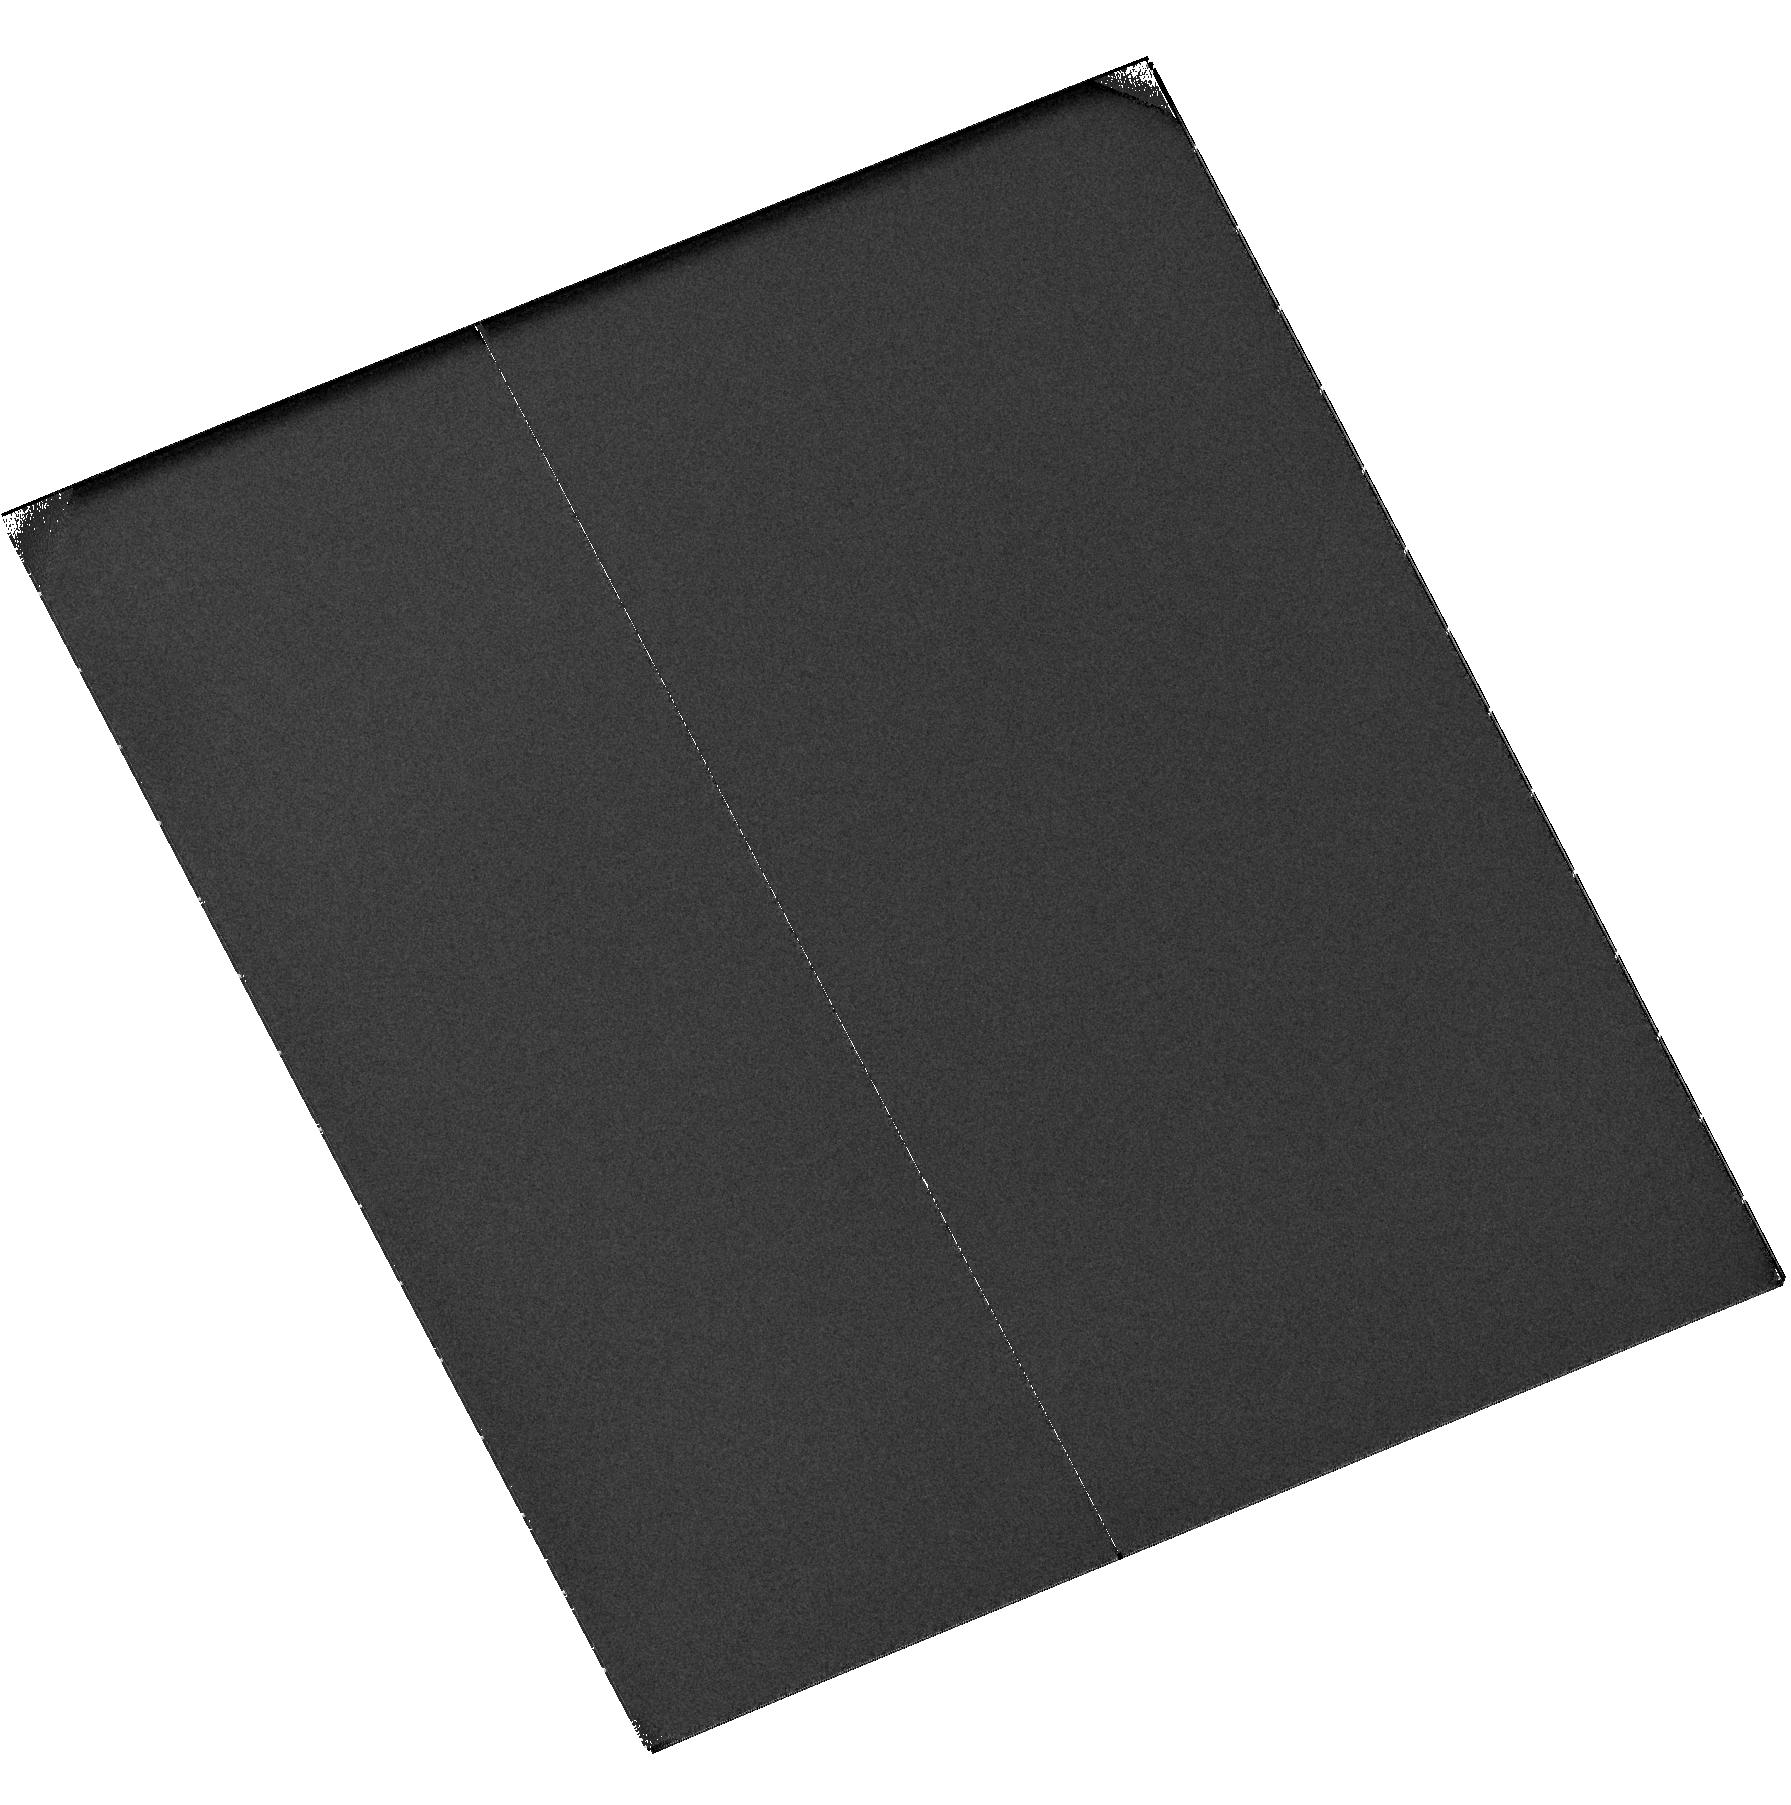
Target: QUIES-DISK6
Instrument: ACS/SBC
Filter: F115LP
Exposure: 43 min
Observation ID: hst_11175_46_acs_sbc_f115lp_ja3e46

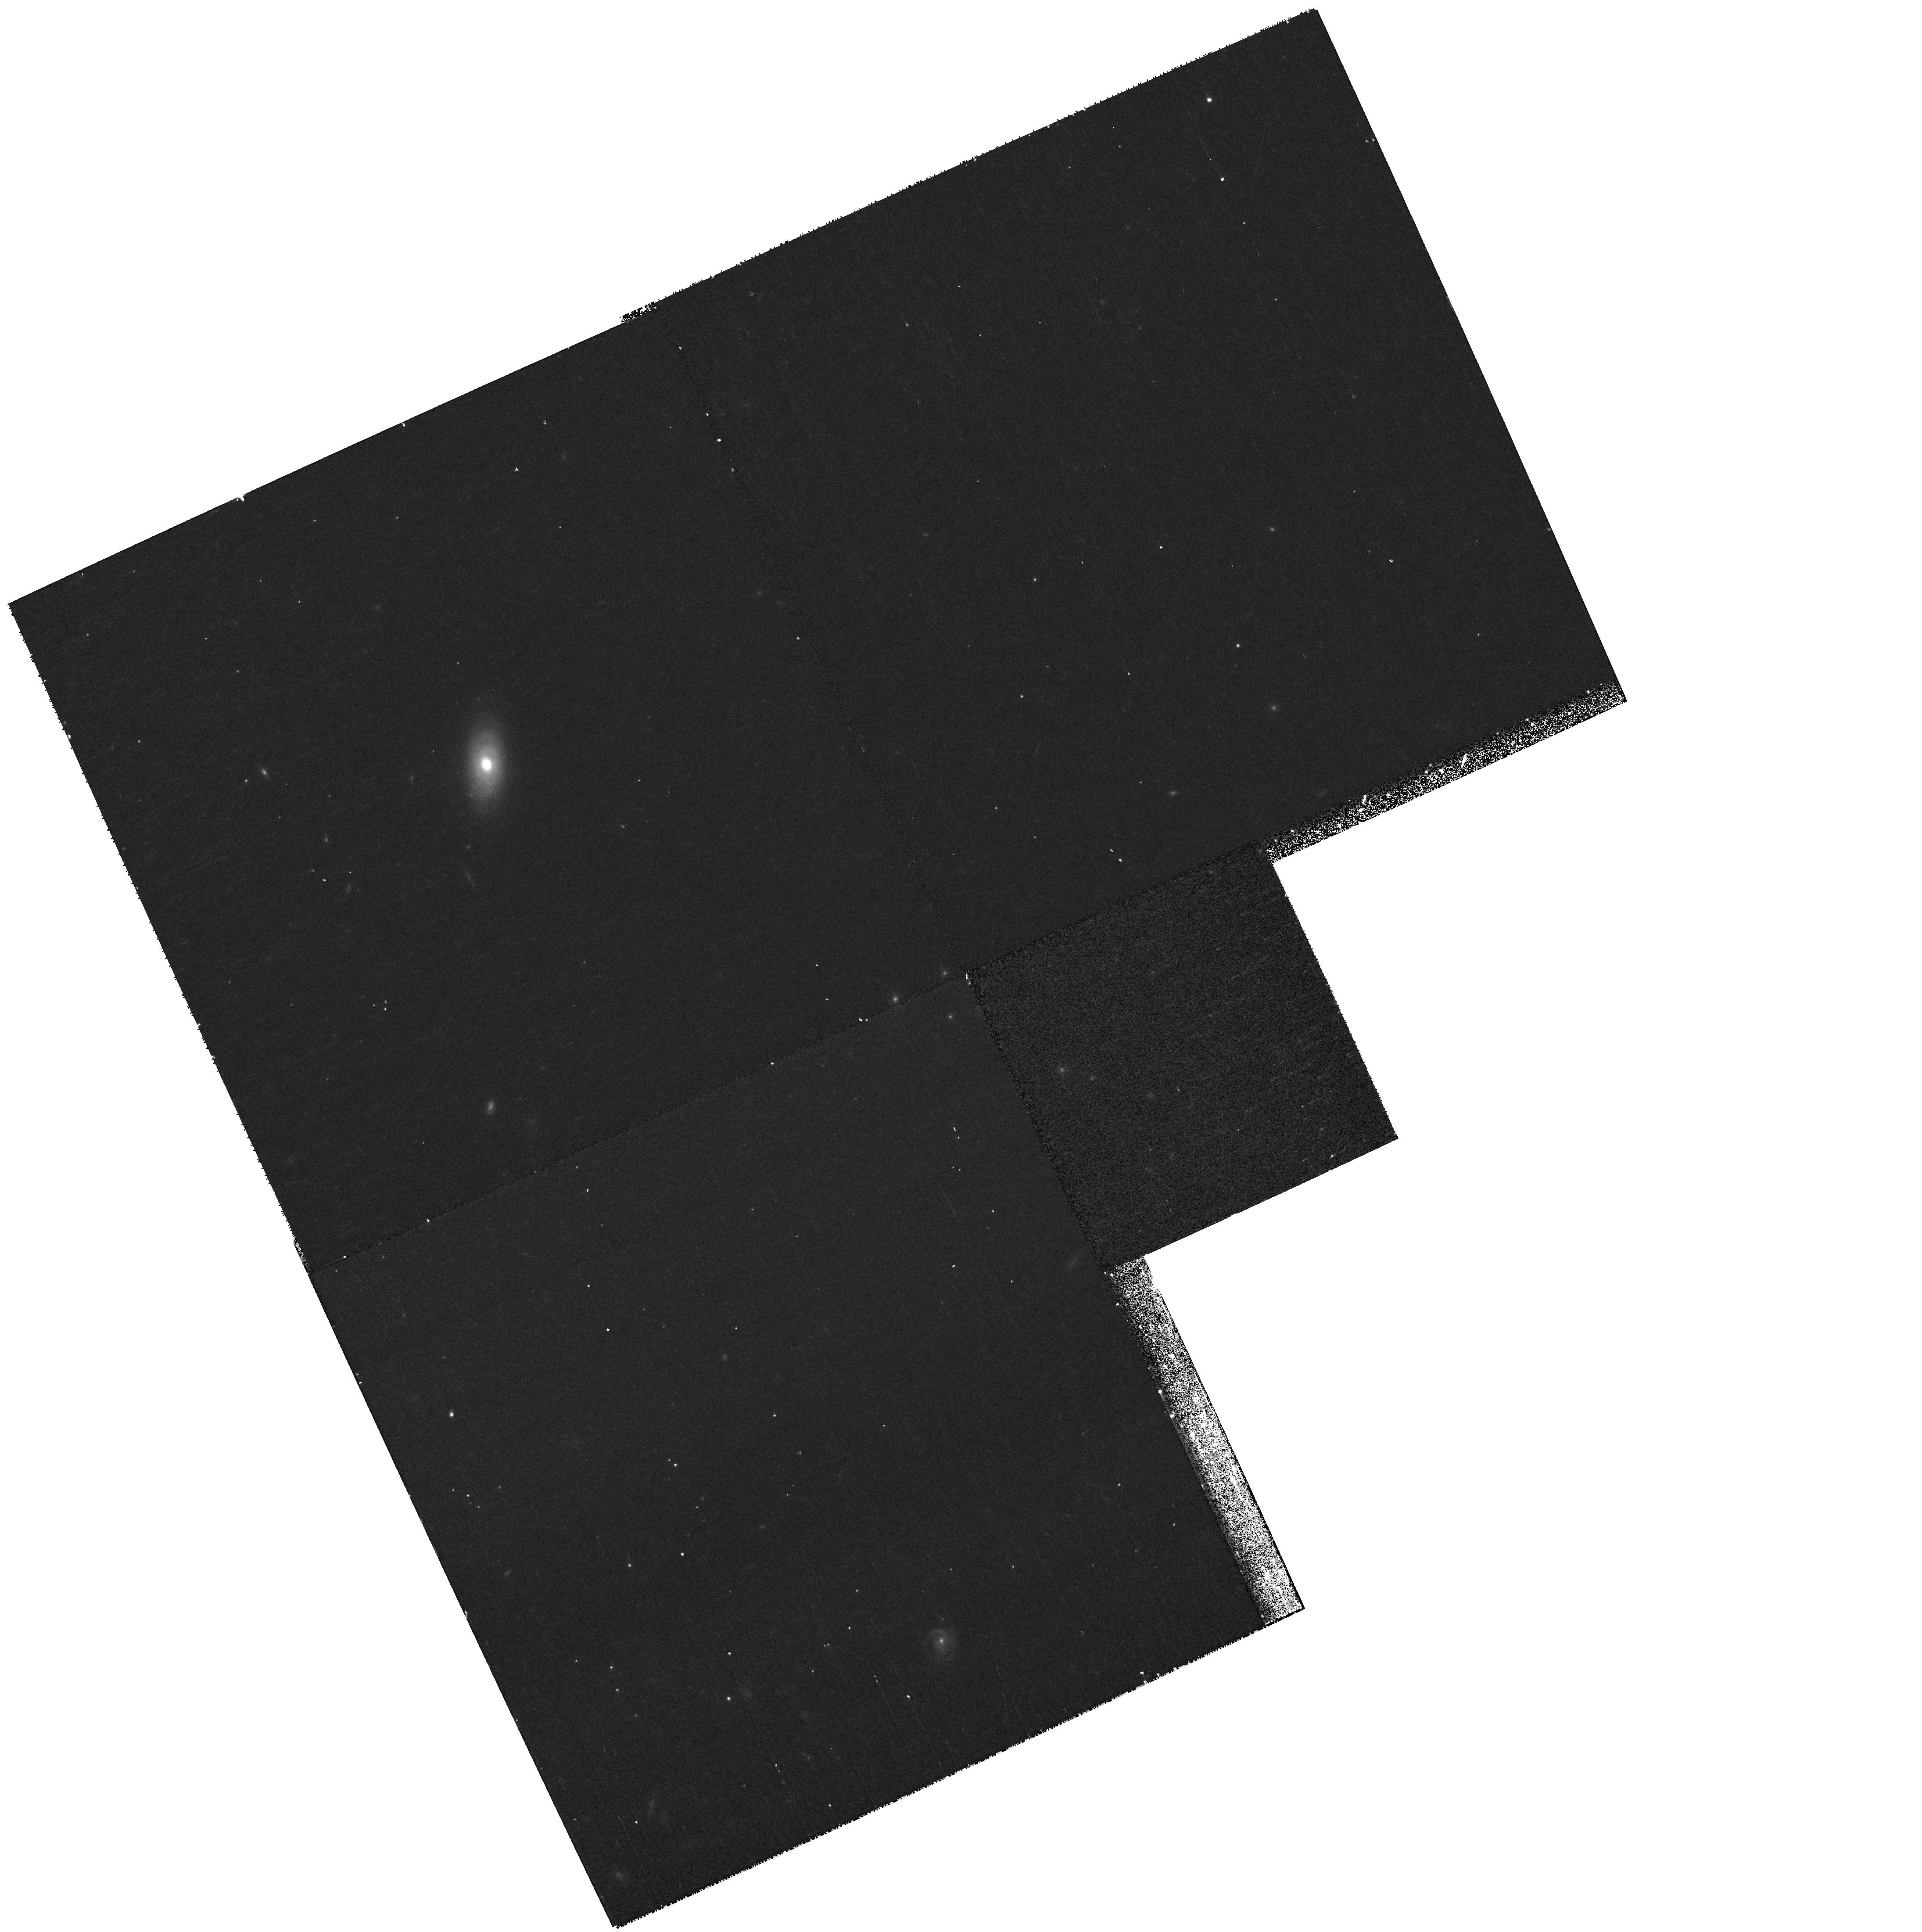
Target: LINER-DISK8
Instrument: WFPC2/PC
Filter: F814W
Exposure: 9 min
Observation ID: hst_11175_08_wfpc2_pc_f814w_ua3e08

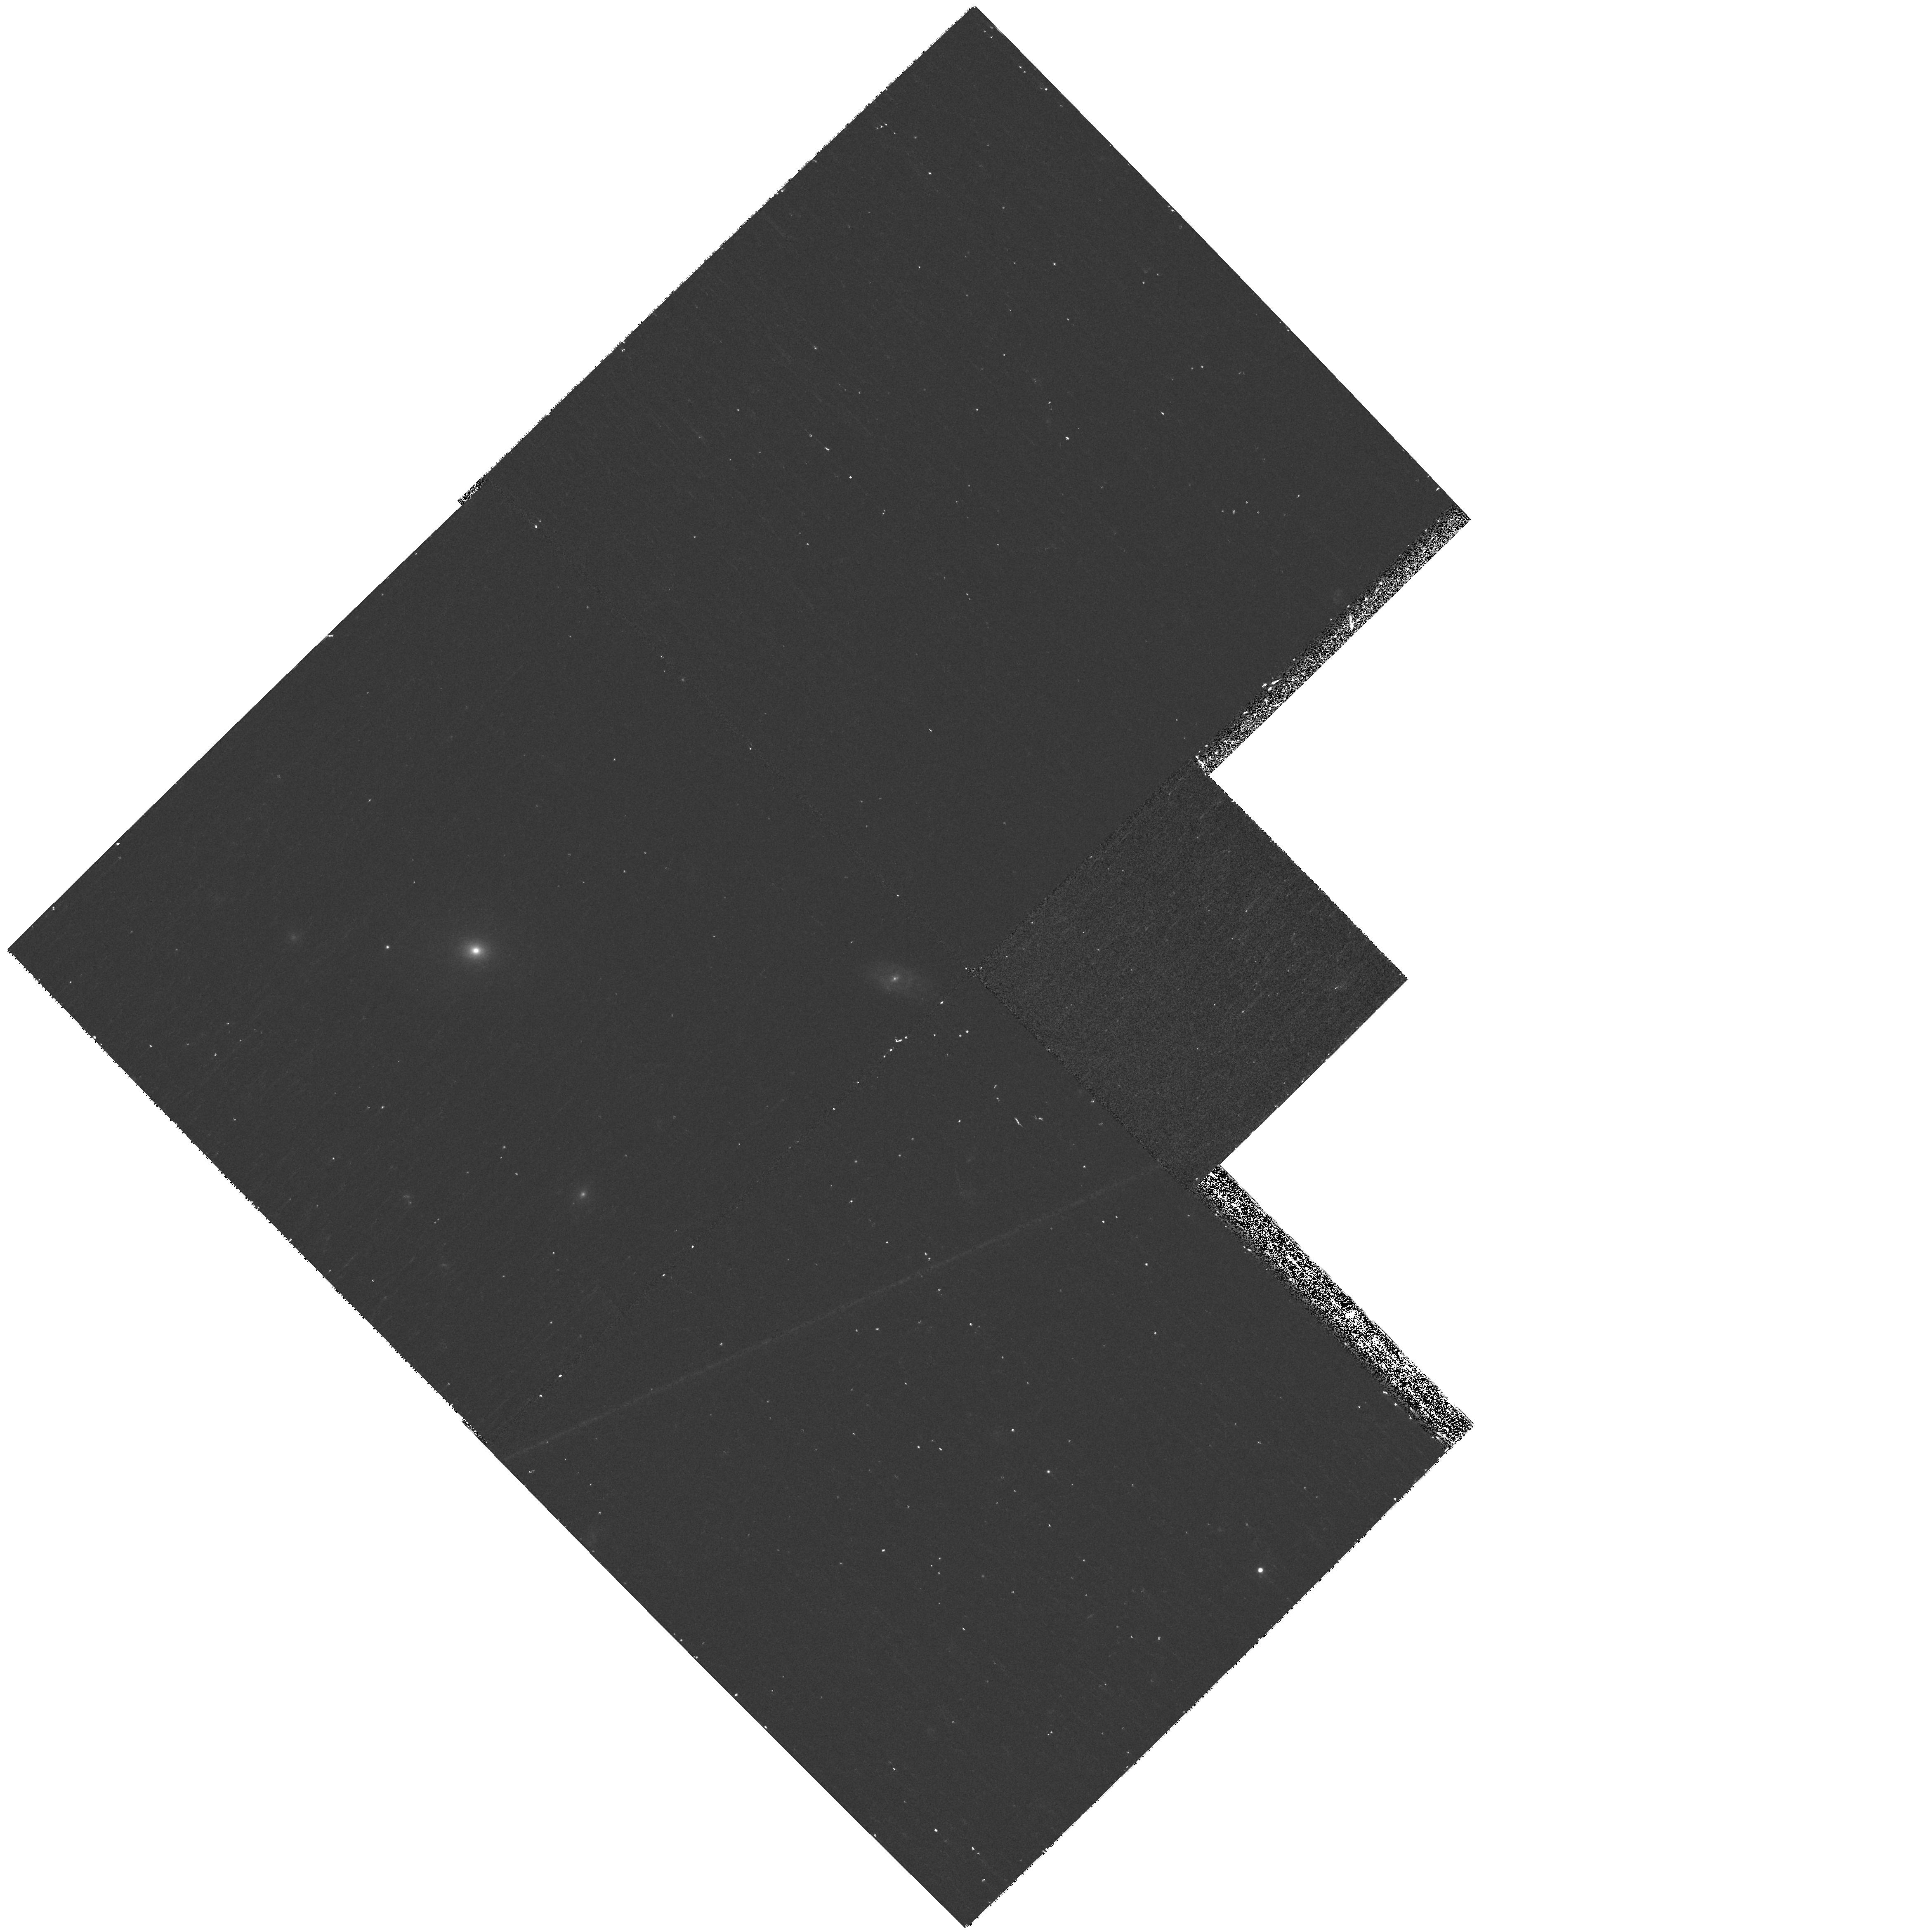
Target: LINER-SPH4
Instrument: WFPC2/PC
Filter: F450W
Exposure: 17 min
Observation ID: hst_11175_12_wfpc2_pc_f450w_ua3e12

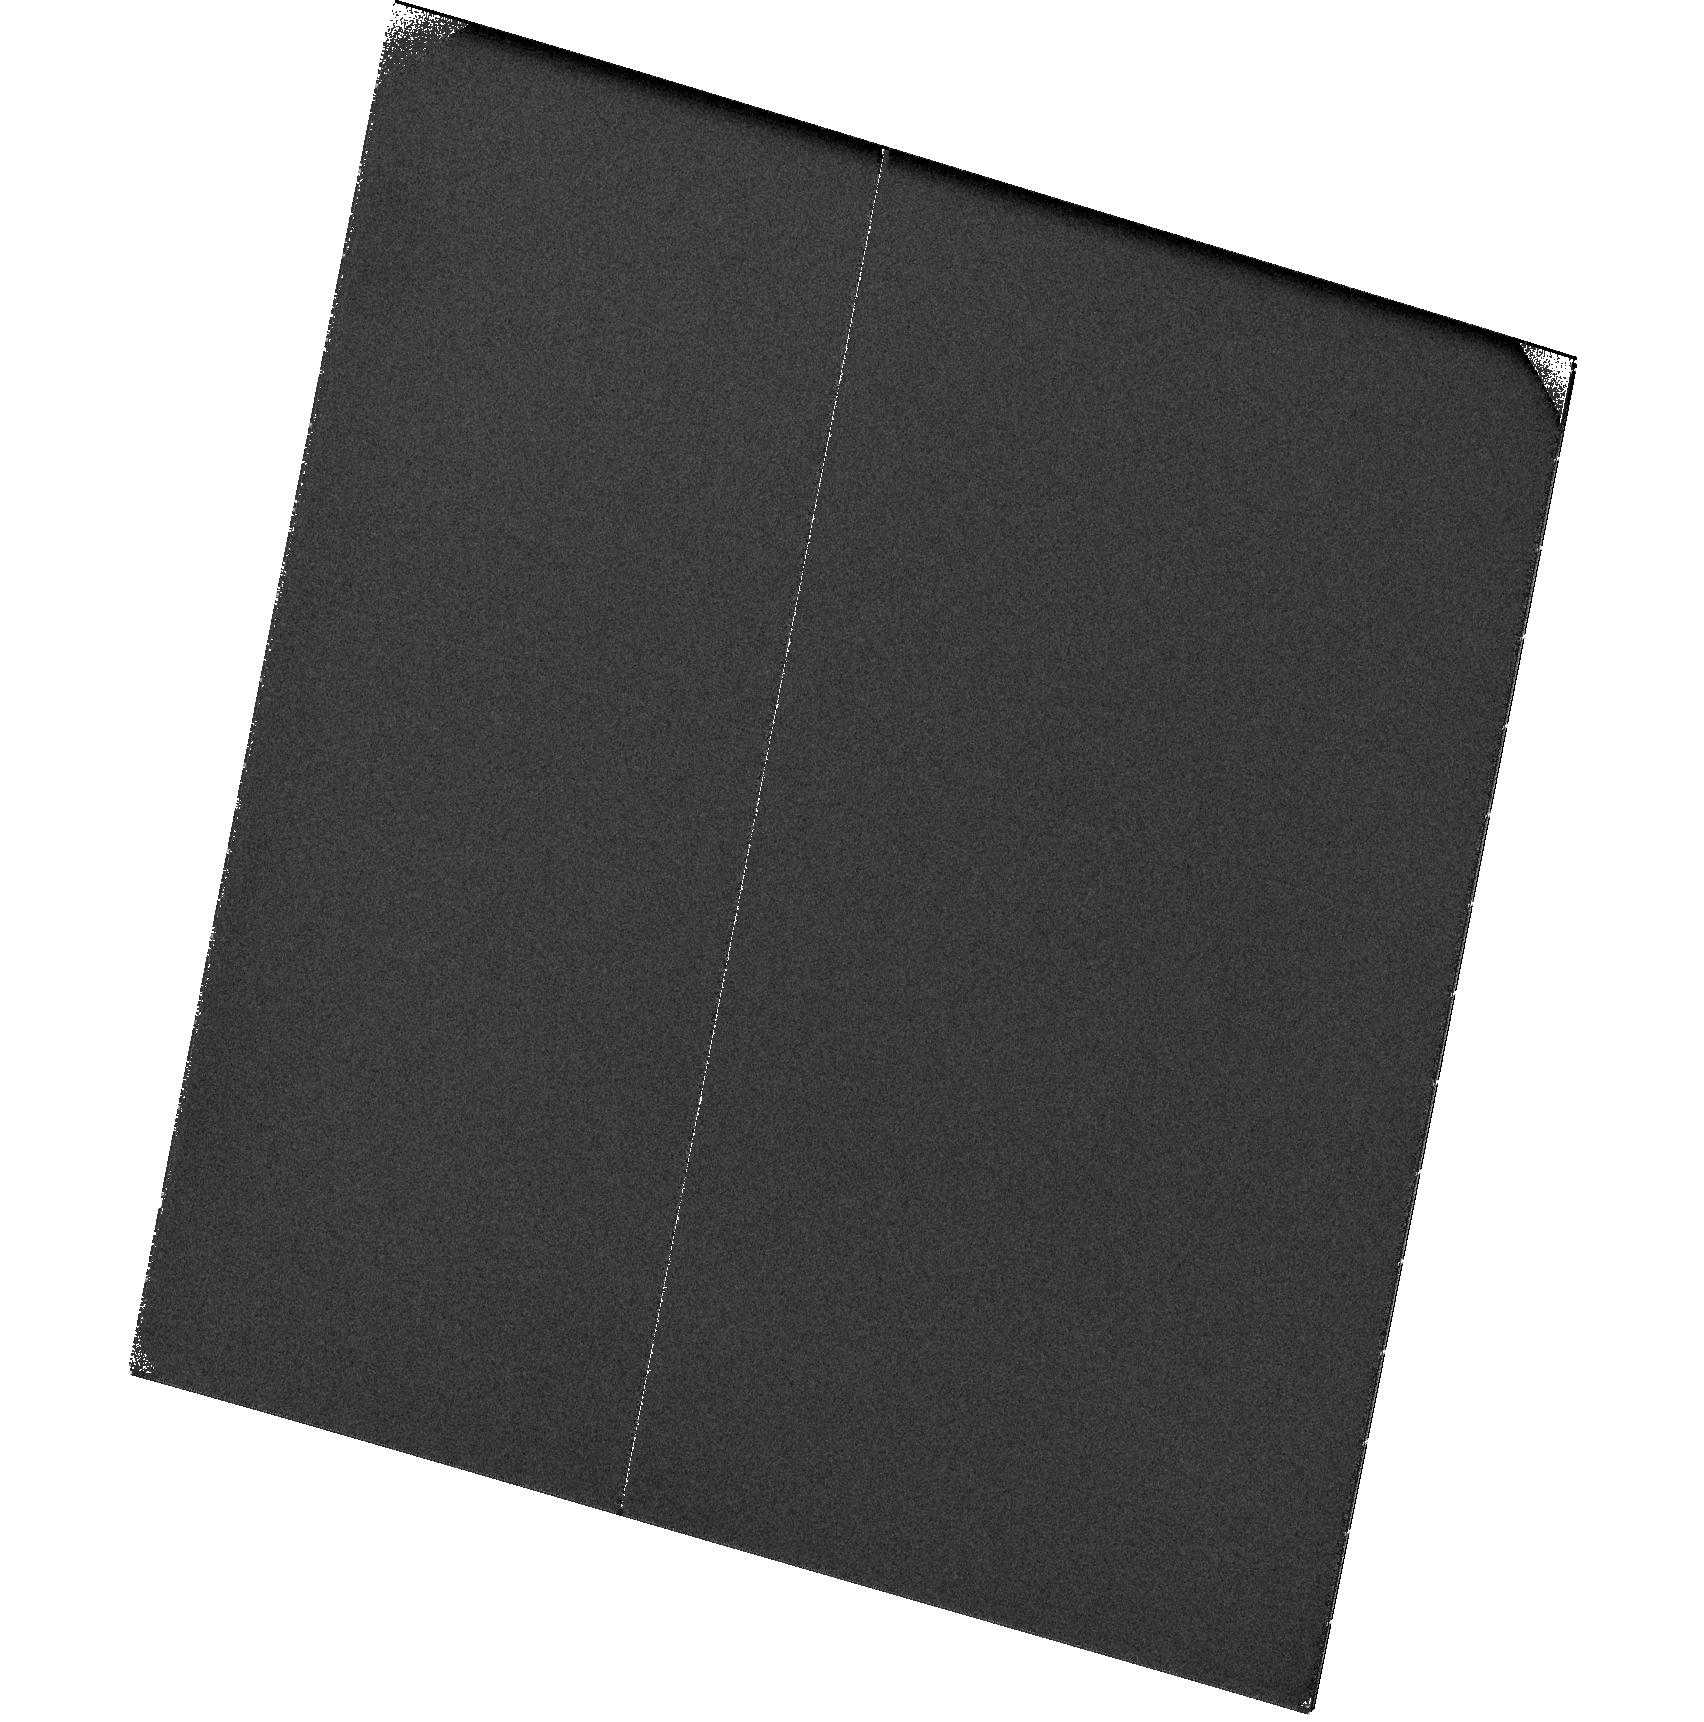
Target: QUIES-DISK2
Instrument: ACS/SBC
Filter: F115LP
Exposure: 42 min
Observation ID: hst_11175_42_acs_sbc_f115lp_ja3e42

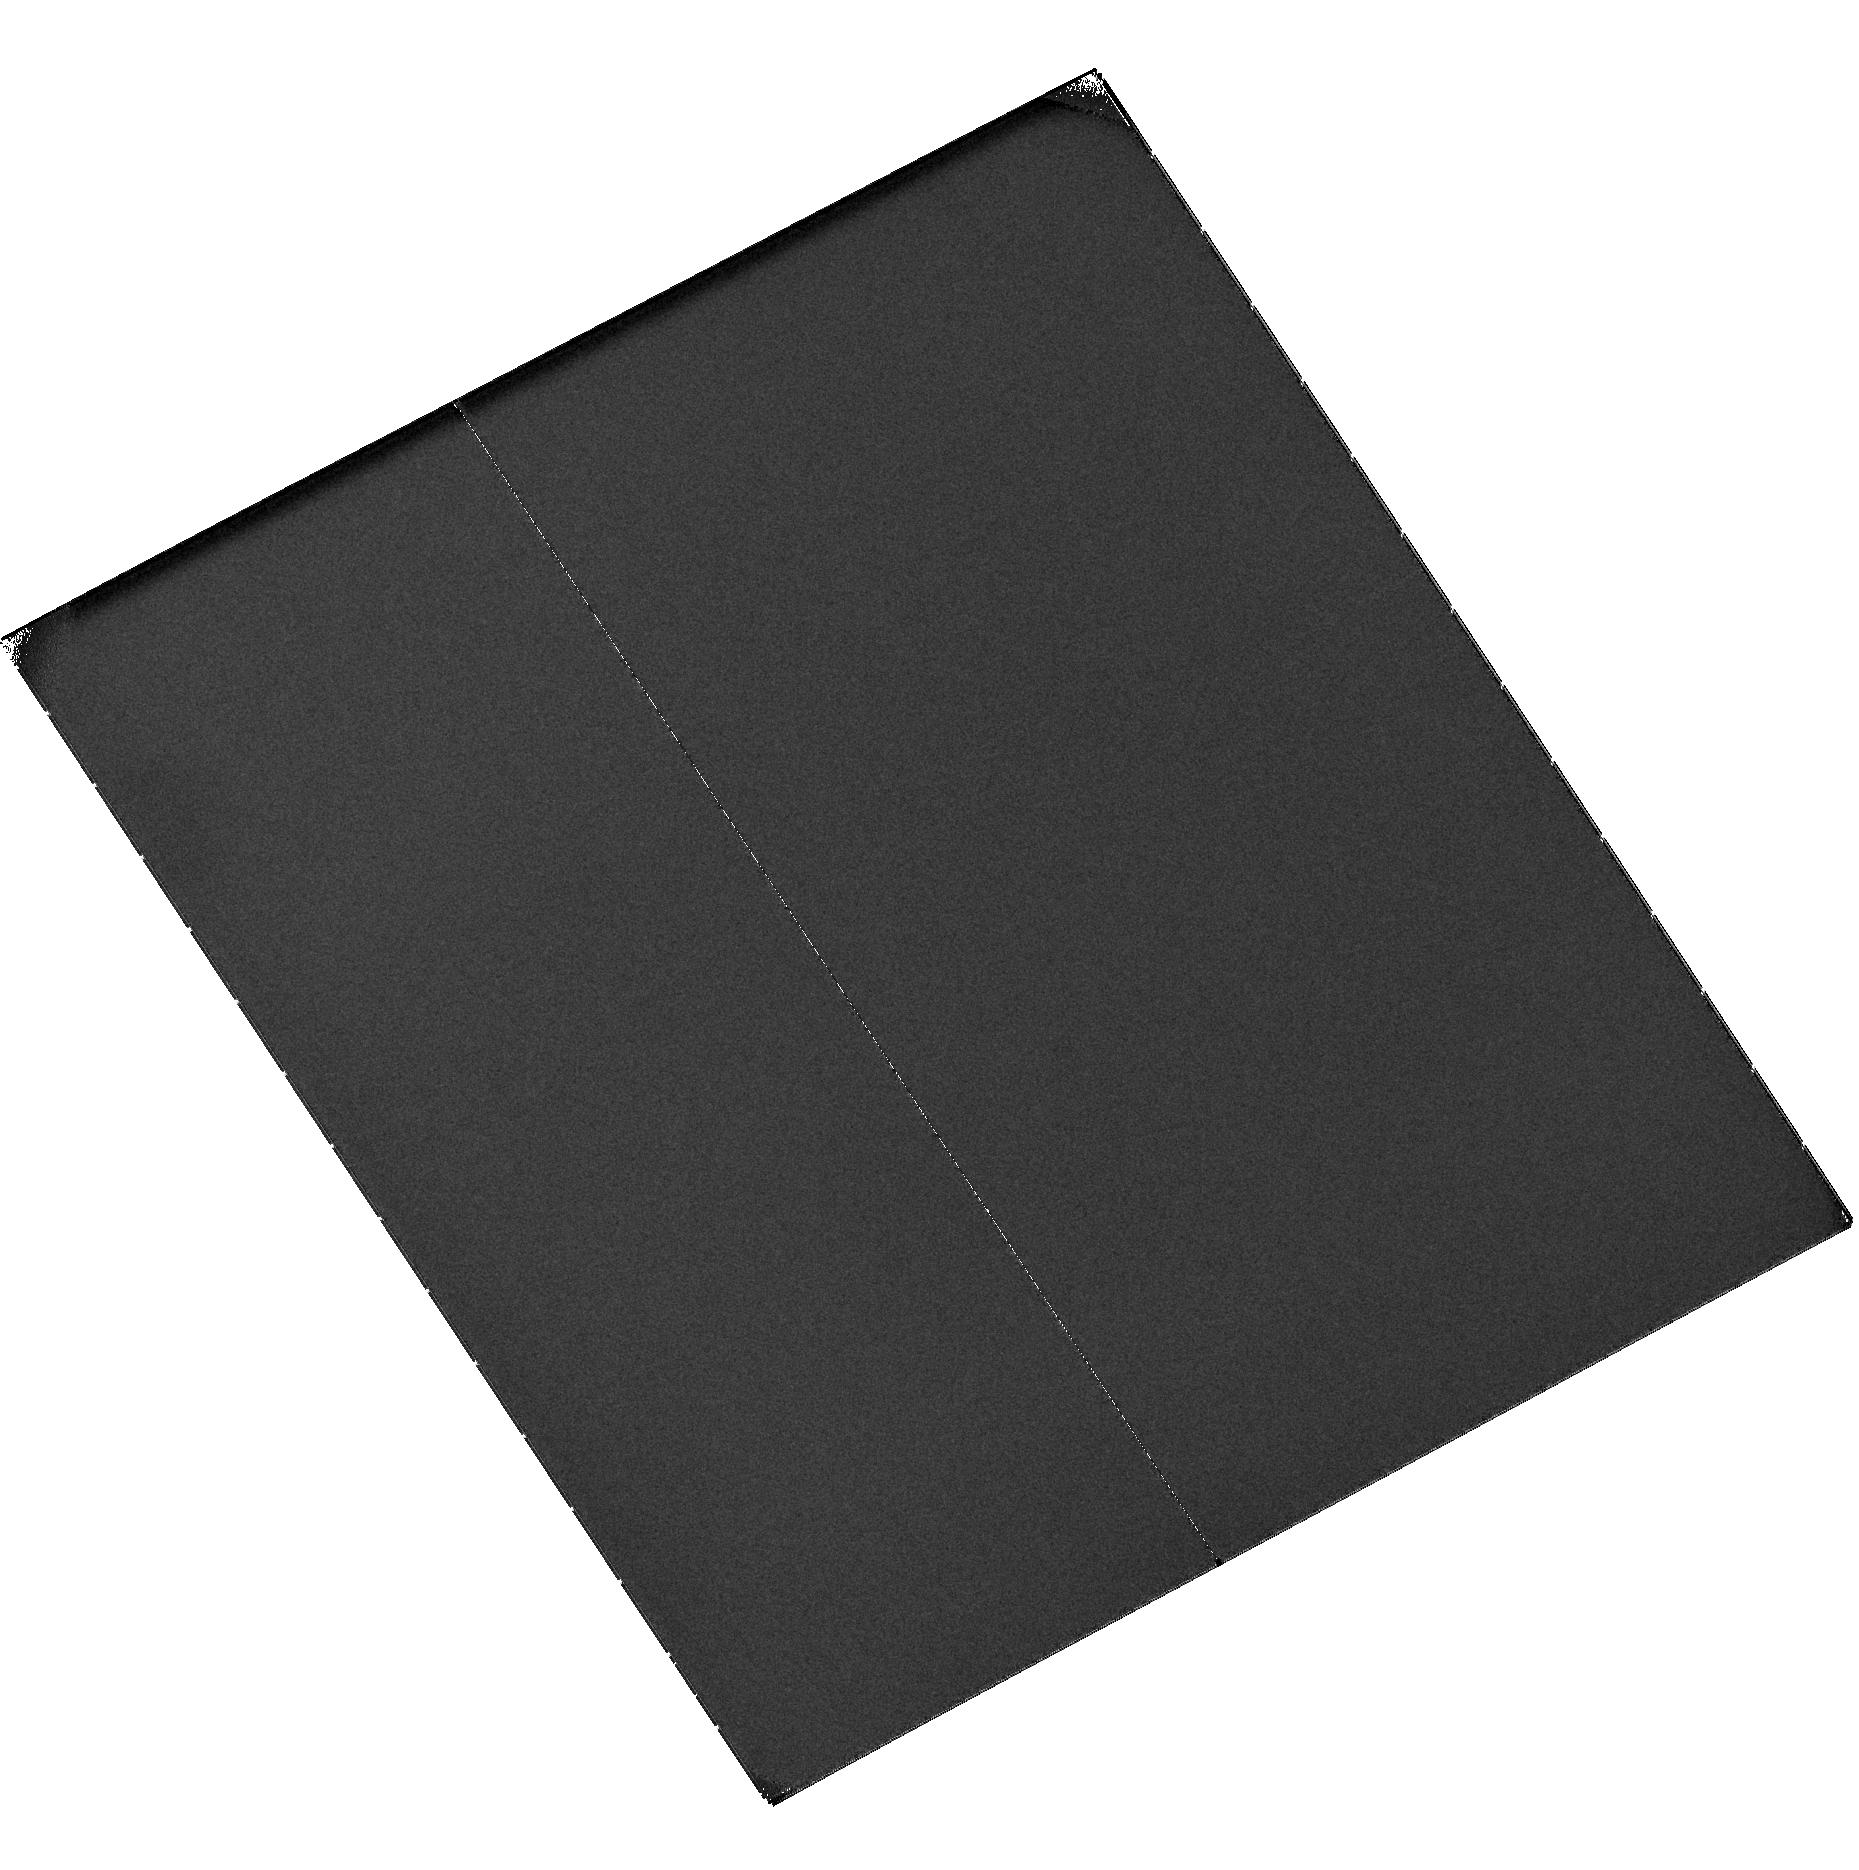
Target: QUIES-DISK3
Instrument: ACS/SBC
Filter: F115LP
Exposure: 43 min
Observation ID: hst_11175_43_acs_sbc_f115lp_ja3e43

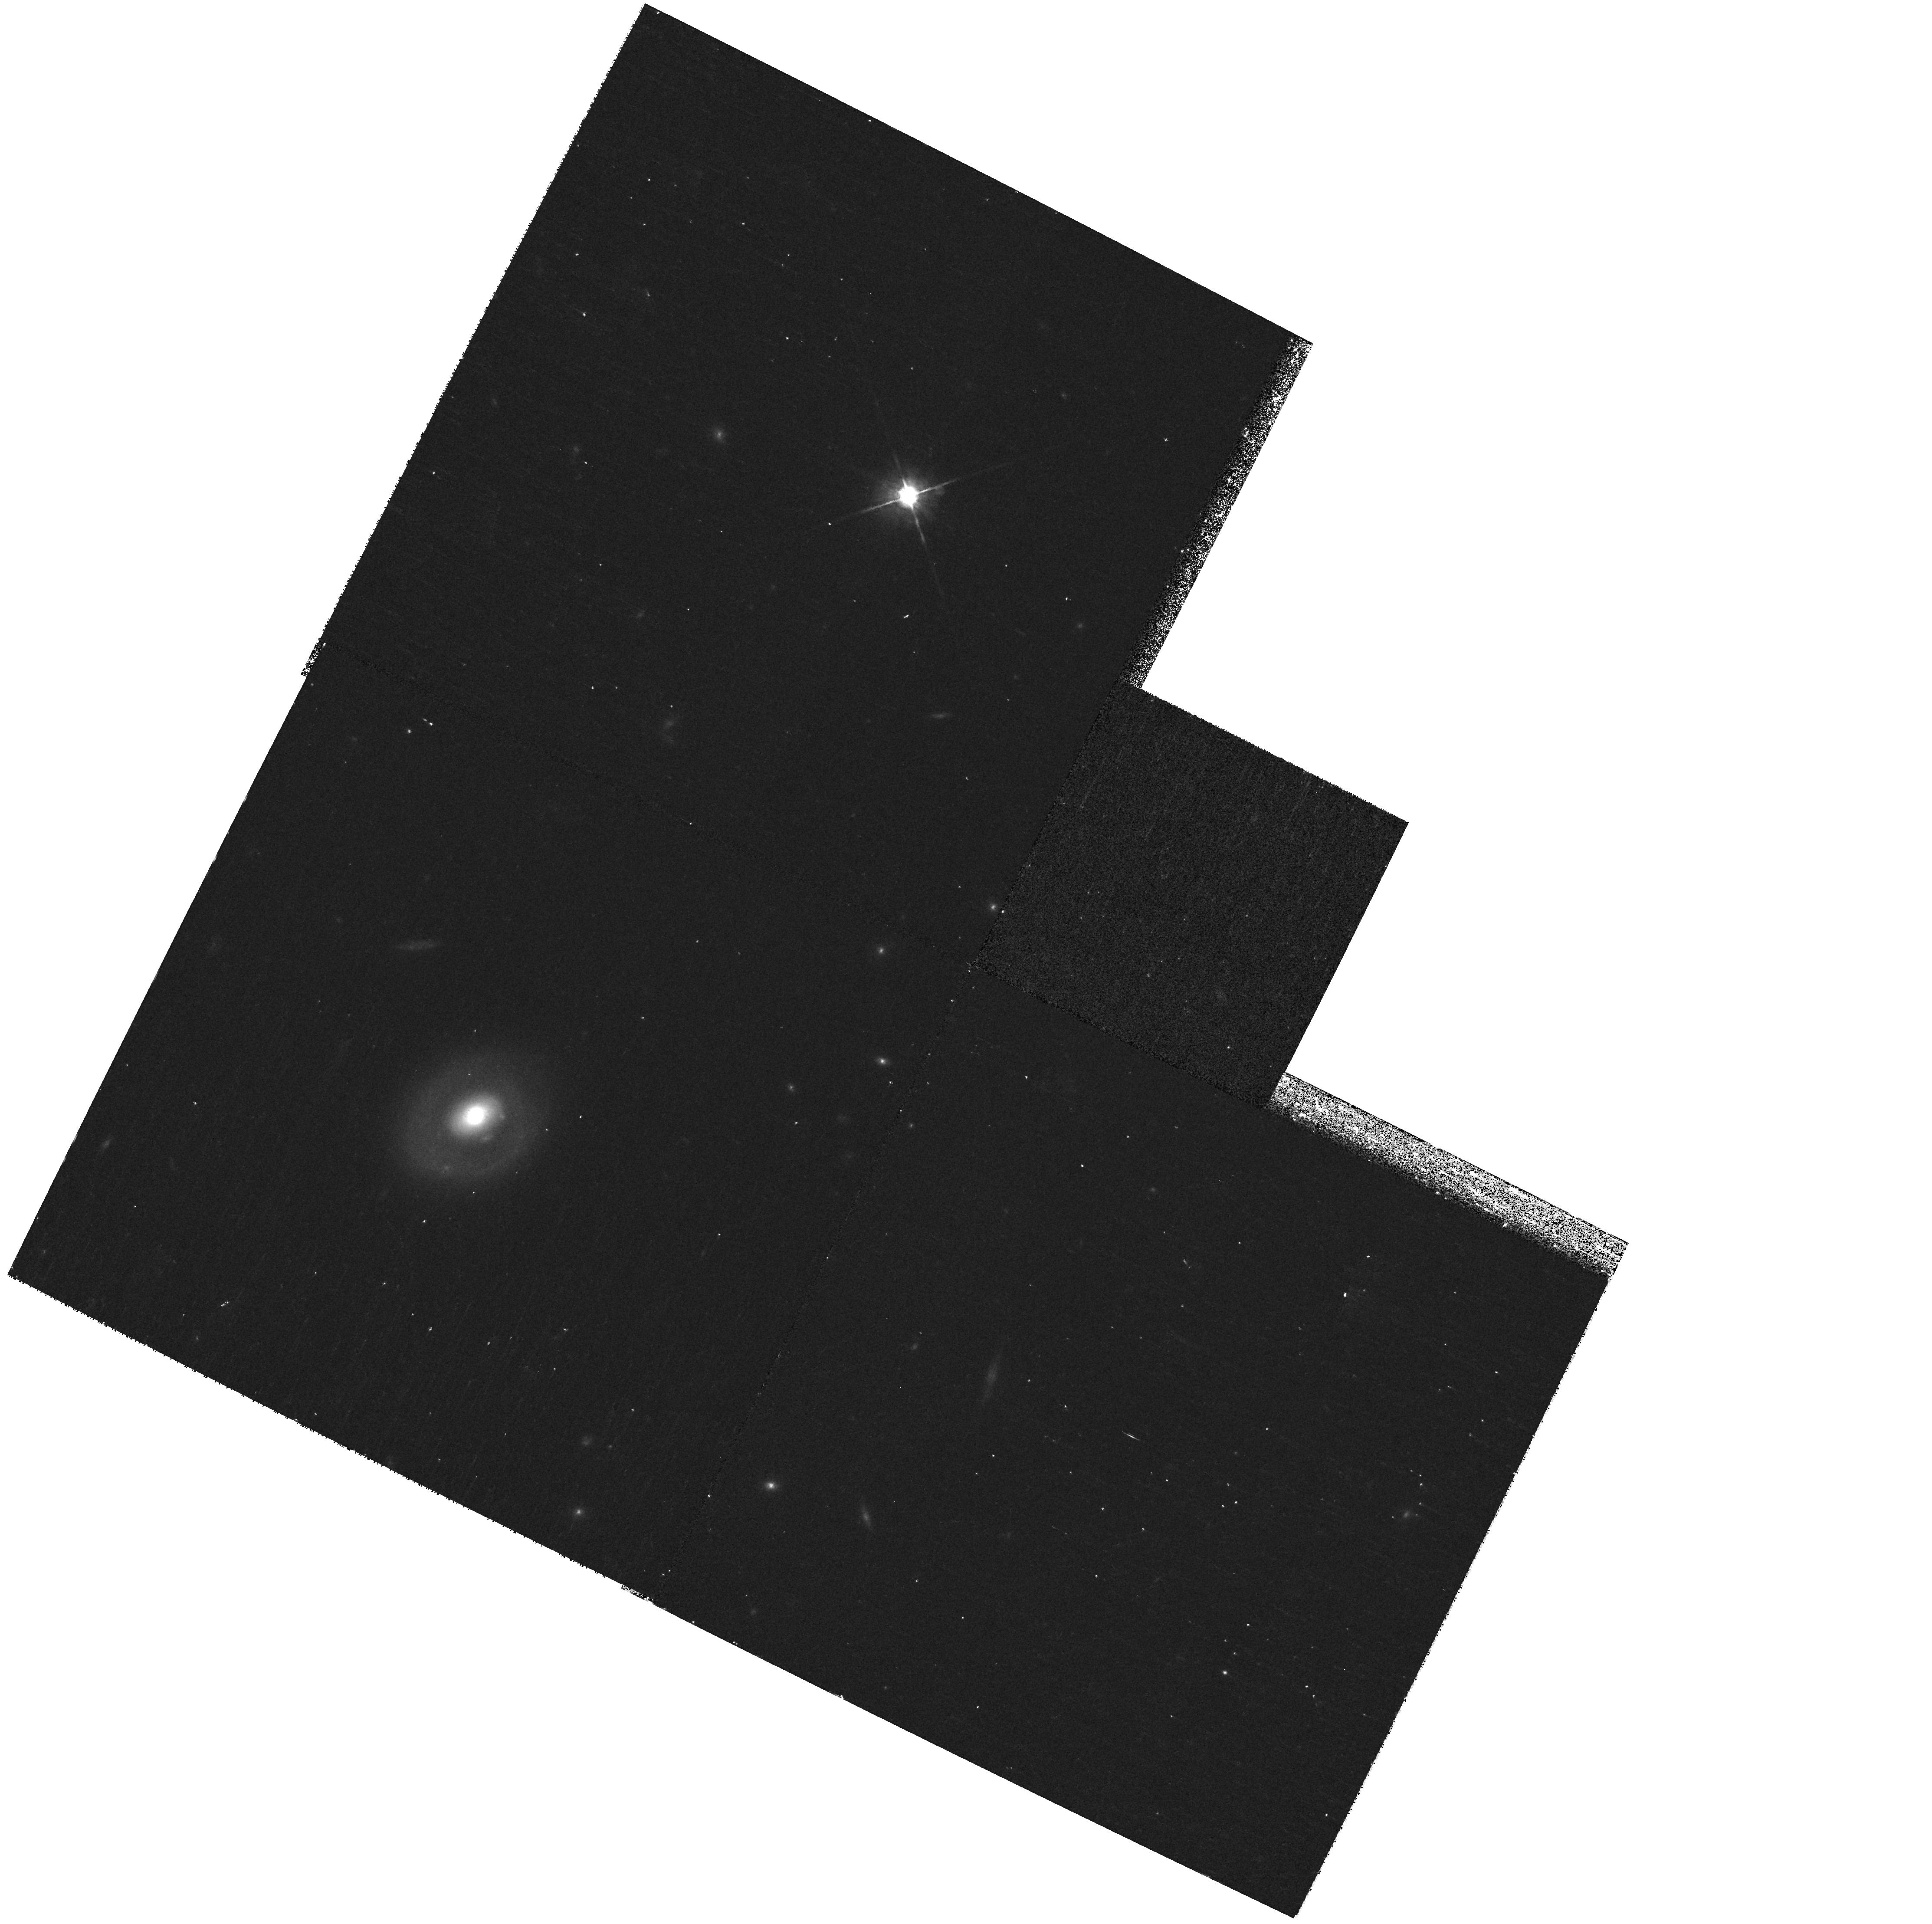
Target: LINER-DISK1
Instrument: WFPC2/PC
Filter: F814W
Exposure: 10 min
Observation ID: hst_11175_01_wfpc2_pc_f814w_ua3e01

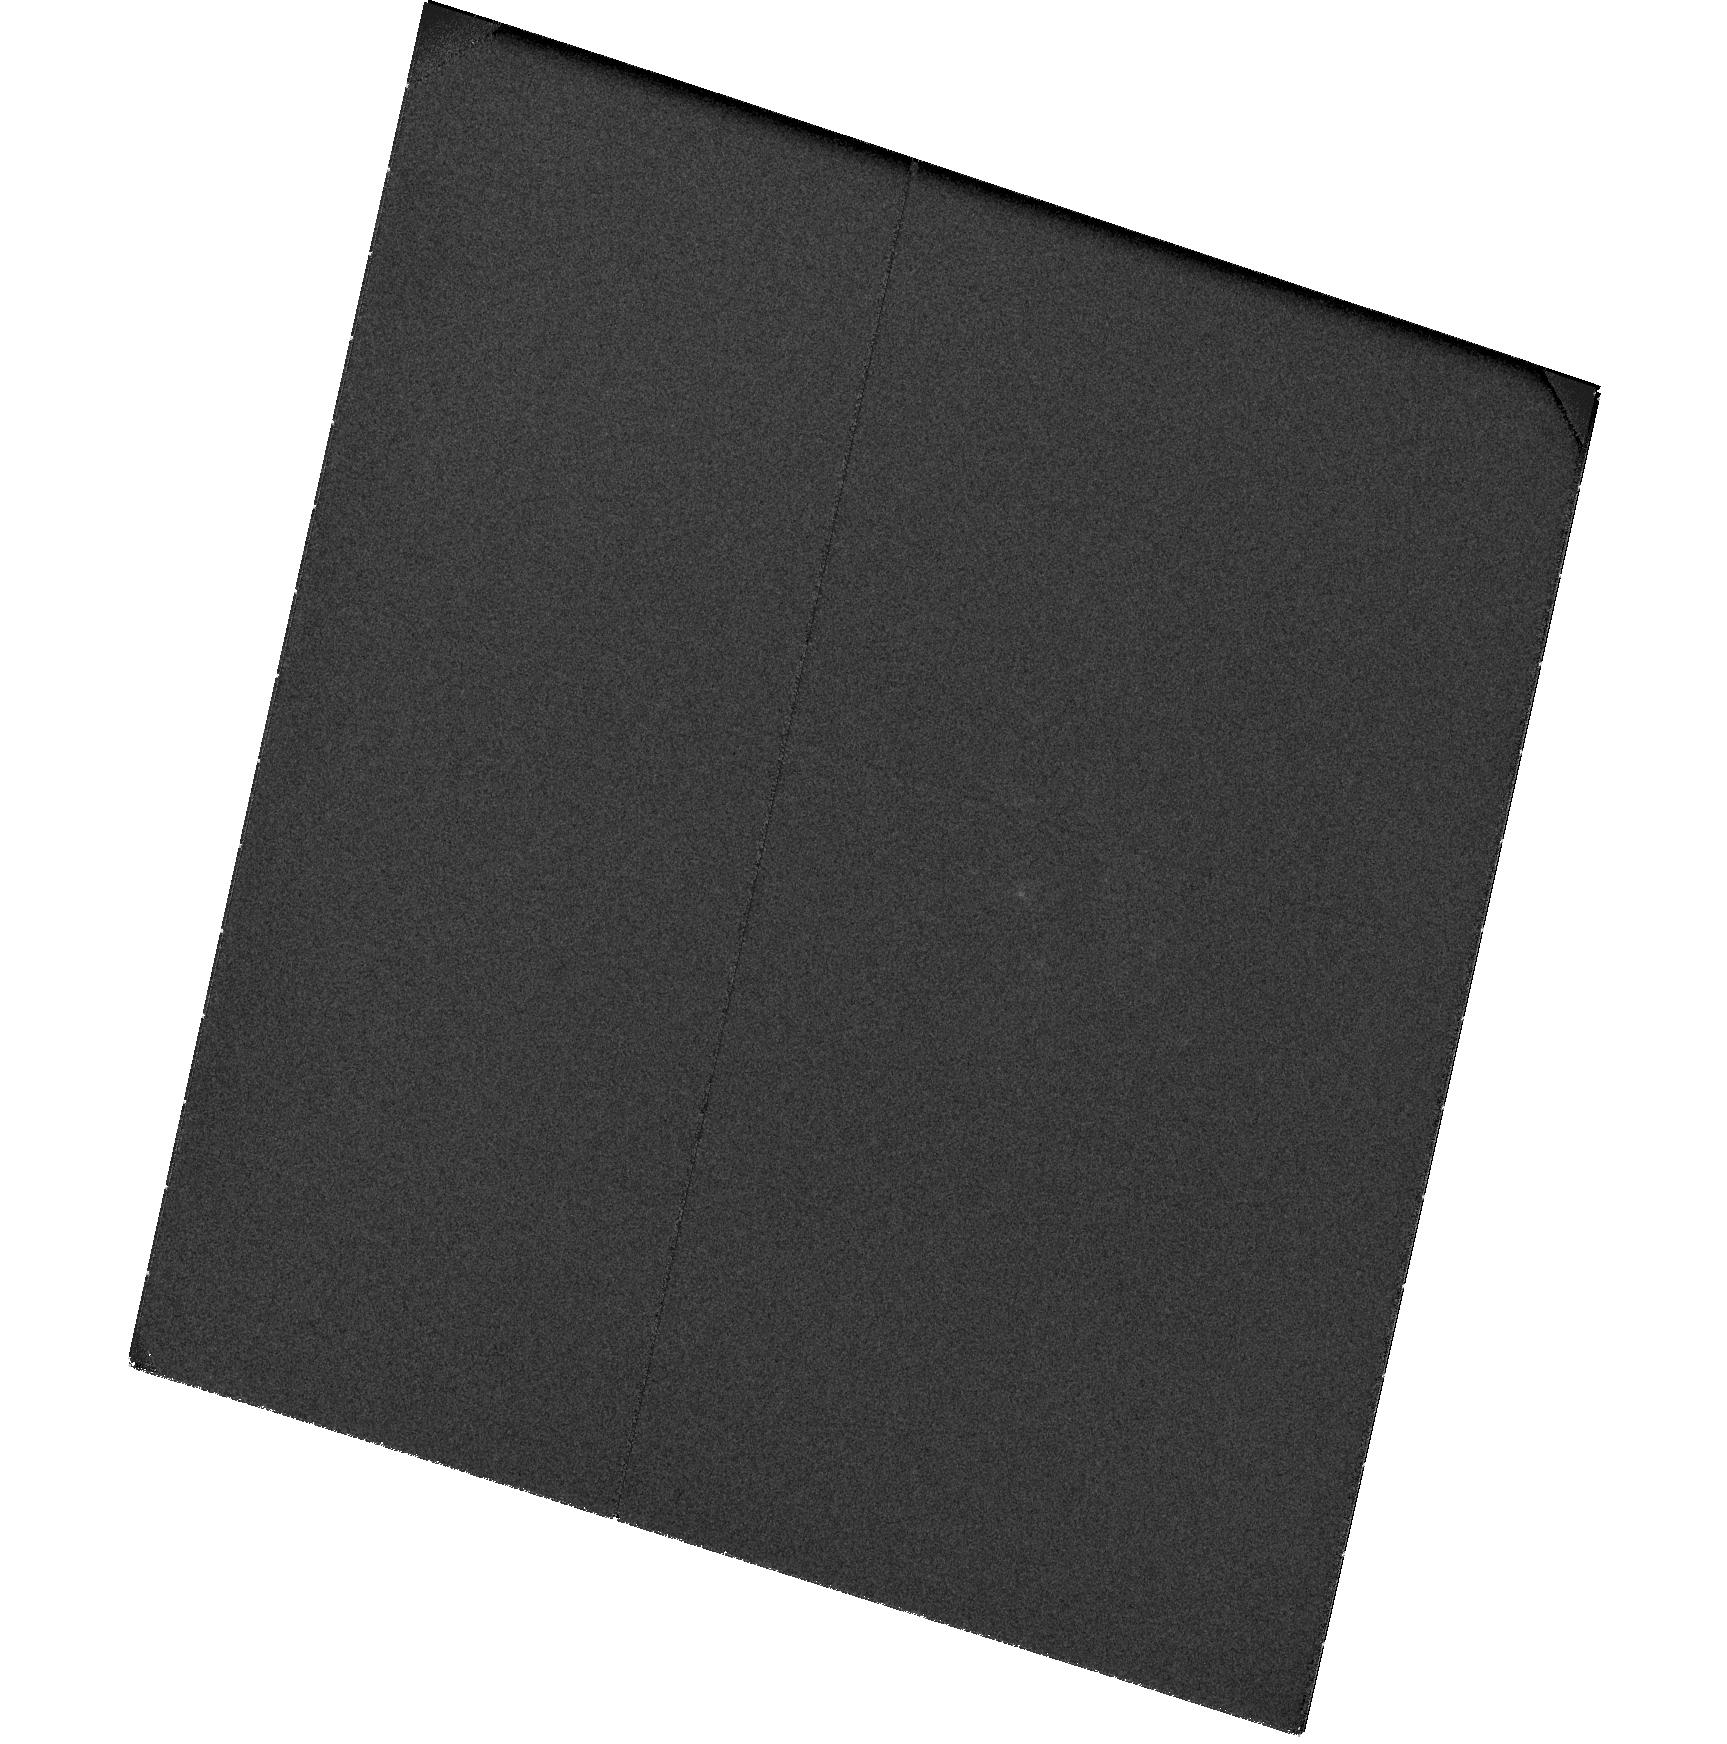
Target: LINER-SPH6
Instrument: ACS/SBC
Filter: F115LP
Exposure: 42 min
Observation ID: hst_11175_38_acs_sbc_f115lp_ja3e38

UV Imaging to Determine the Location of Residual Star Formation in Galaxies Recently Arrived on the Red Sequence (PI: Faber, Sandra M.)

We have indentified a sample of low-redshift (z = 0.04 - 0.10) galaxies that are candidates for recent arrival on the red sequence. They have red optical colors indicative of old stellar populations, but blue UV-optical colors that could indicate the presence of a small quantity of continuing or very recent star formation. However, their spectra lack the emission lines that characterize star-forming galaxies. We propose to use ACS/SBC to obtain high-resolution imaging of the UV flux in these galaxies, in order to determine the spatial distribution of the last episode of star formation. WFPC2 imaging will provide B, V, and I photometry to measure the main stellar light distribution of the galaxy for comparison with the UV imaging, as well as to measure color gradients and the distribution of interstellar dust. This detailed morphological information will allow us to investigate the hypothesis that these galaxies have recently stopped forming stars and to compare the observed distribution of the last star formation with predictions for several different mechanisms that may quench star formation in galaxies.